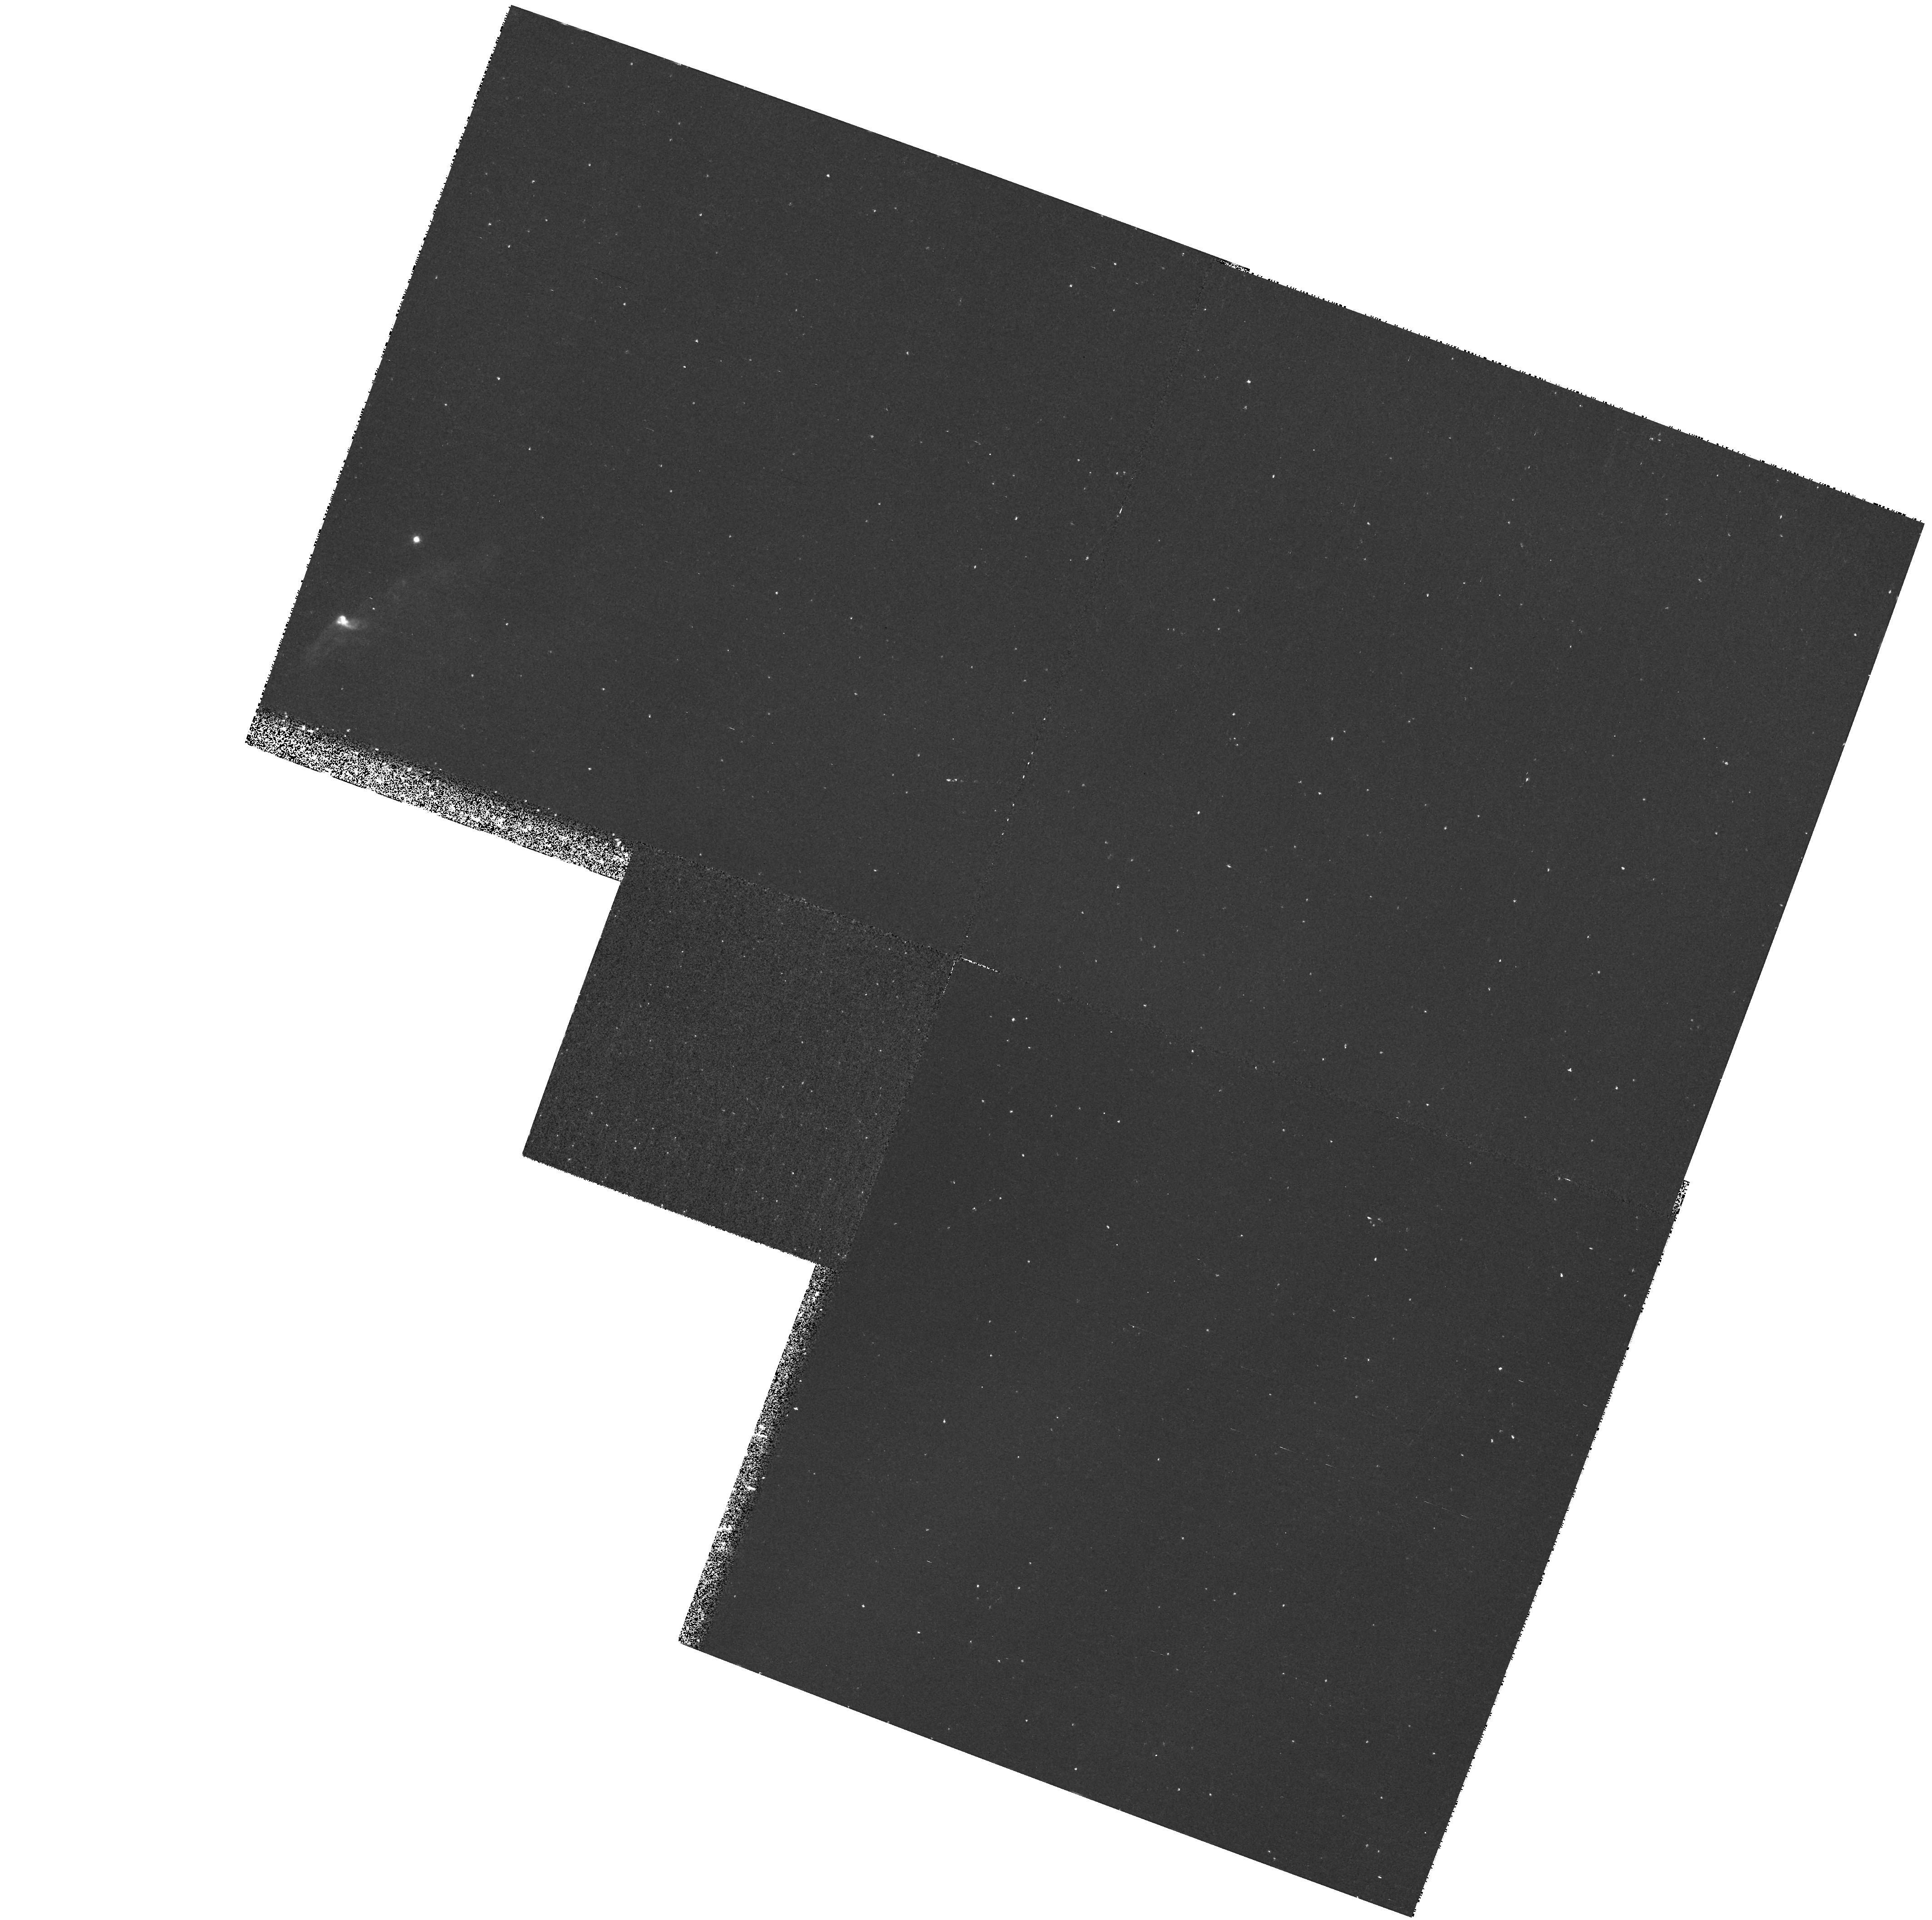
Target: field at RA 84.072°, Dec -6.705°. Instrument: WFPC2/PC. Filter: F656N. Exposure: 37 min. Observation ID: hst_7580_01_wfpc2_pc_f656n_u4sw01

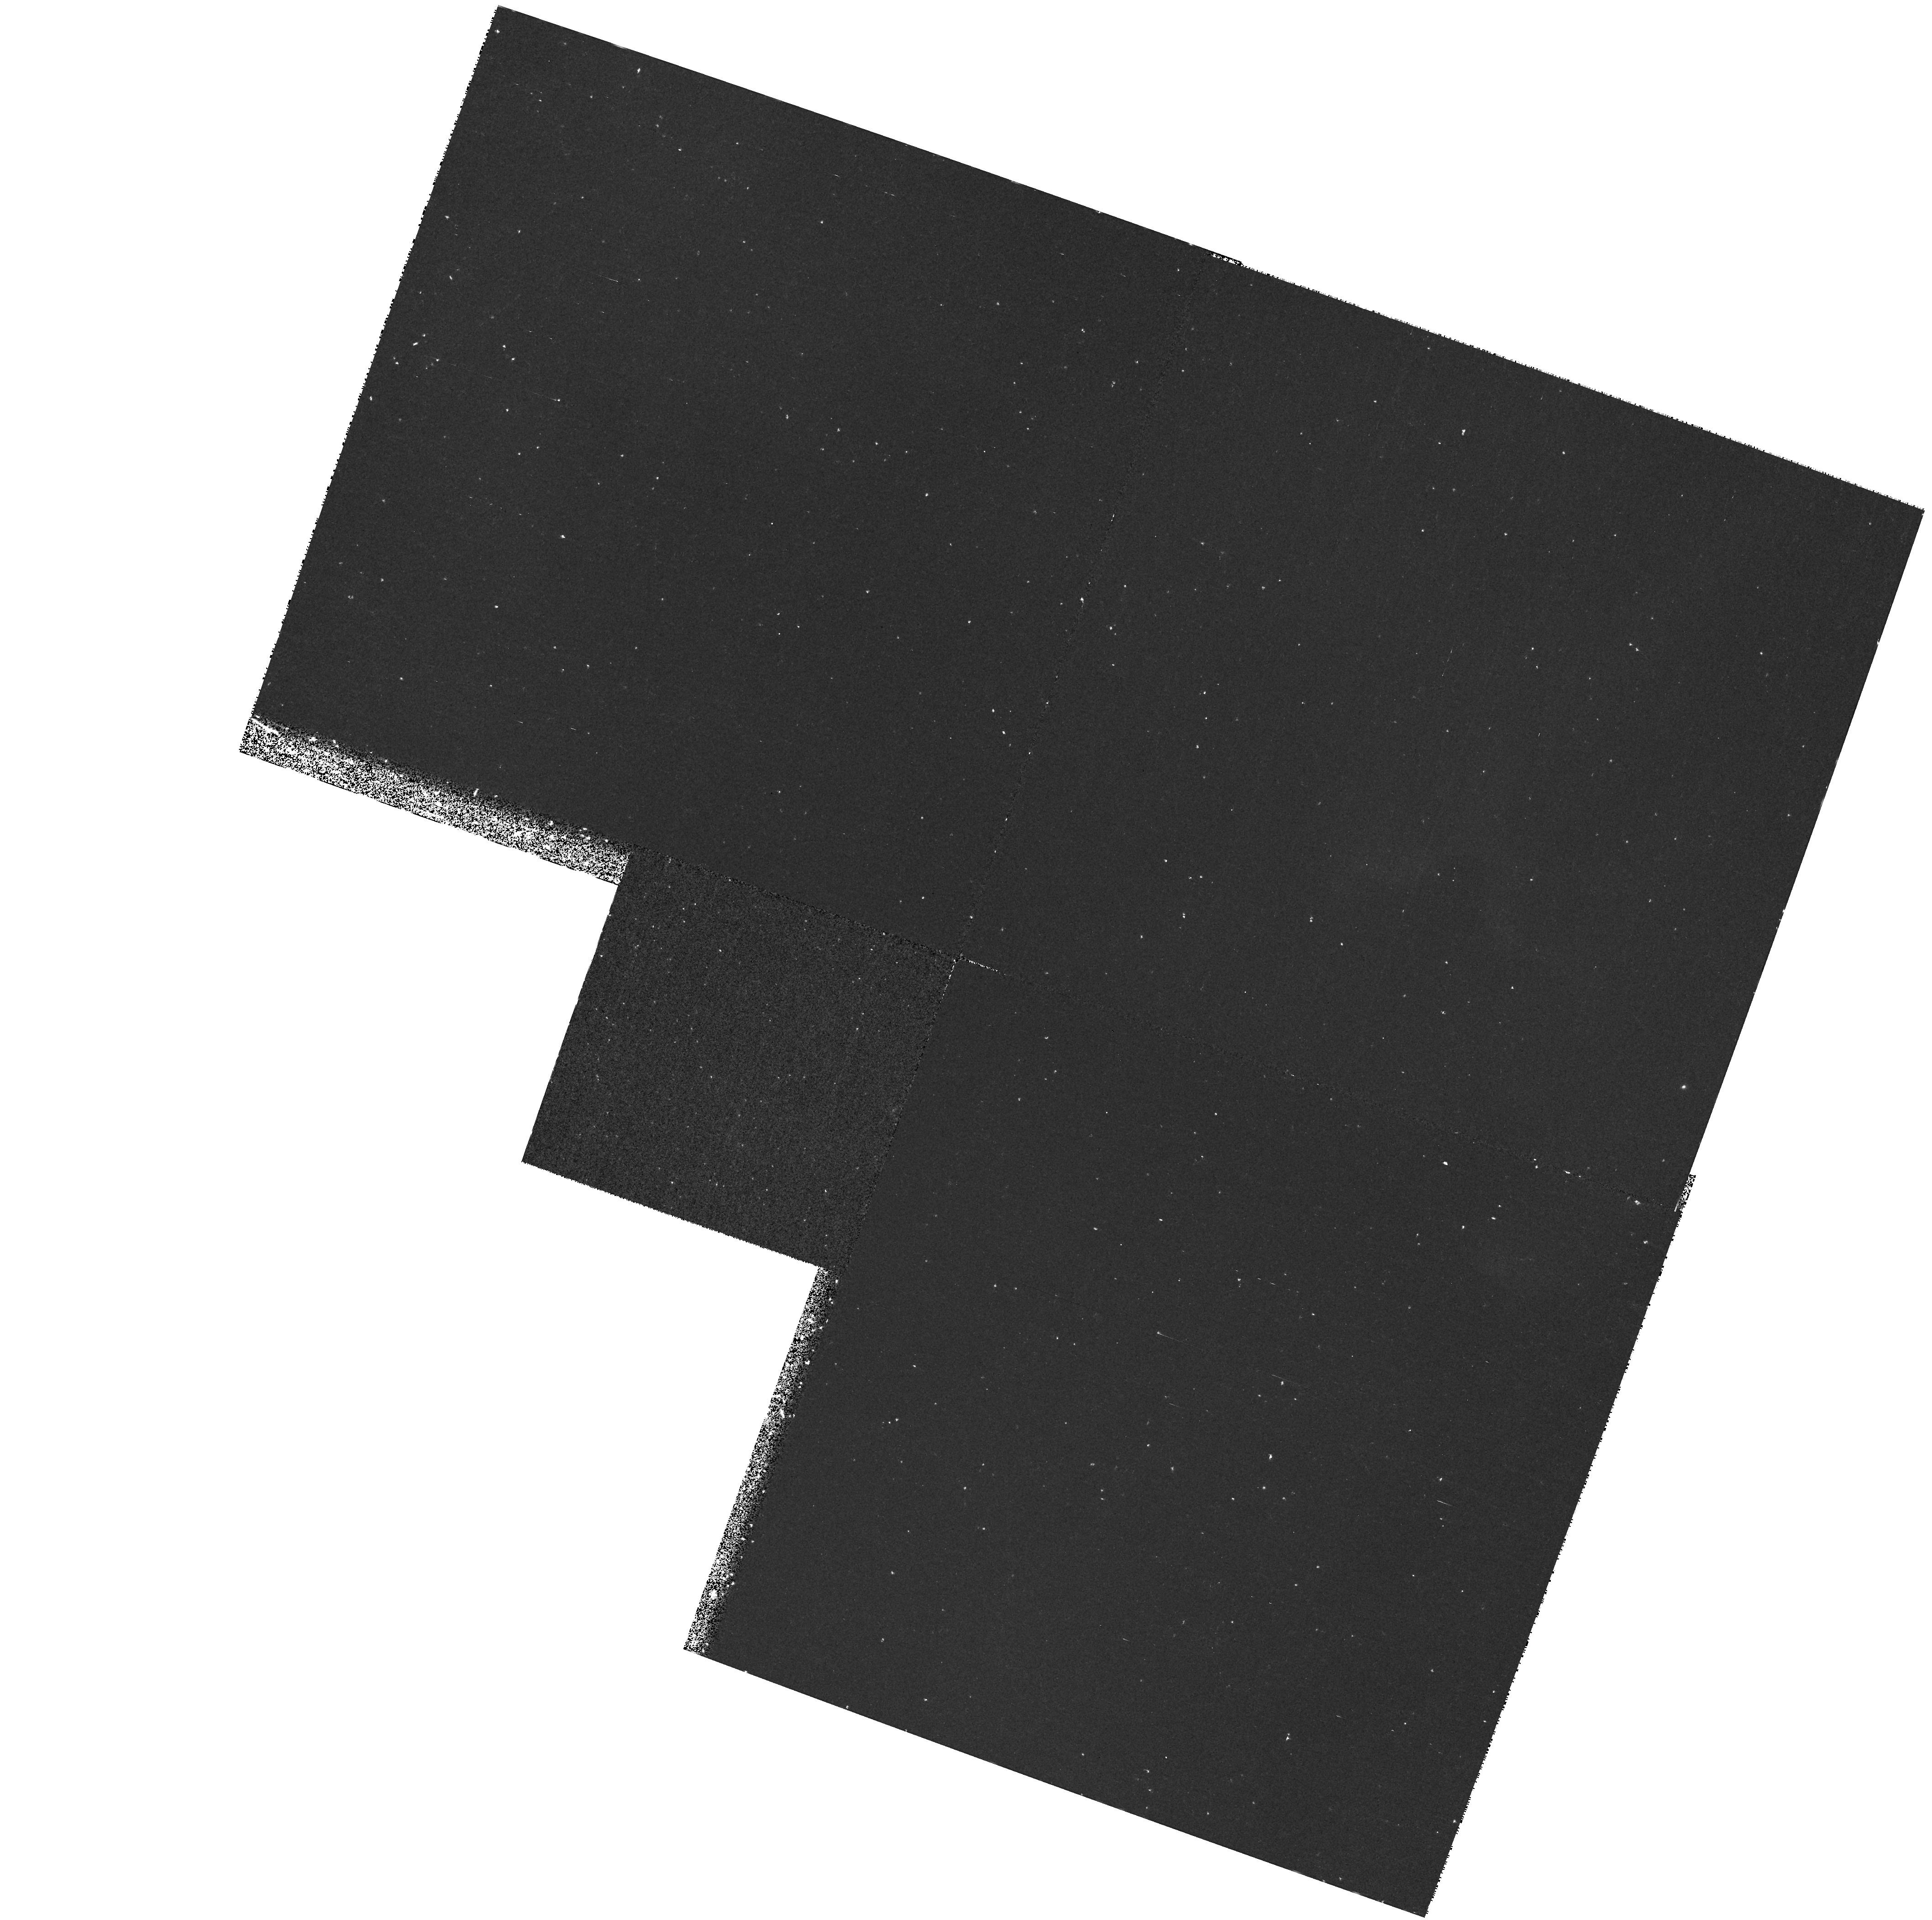
Target: field at RA 84.052°, Dec -6.671°. Instrument: WFPC2/PC. Filter: F656N. Exposure: 37 min. Observation ID: hst_7580_02_wfpc2_pc_f656n_u4sw02

UV IMAGING AND SPECTROSCOPY OF HIGH EXCITATION HERBIG-HARO OBJECTS (PI: Kimble, Randy A.)

We will use STIS far UV imaging and long-slit spectroscopy to investigate the morphology and physical conditions in high excitation Herbig-Haro objects. FUV imaging in a bandpass containing the CIV emission line will delineate the morphology of high excitation gas and identify regions suitable for followup spectroscopy. Low resolution (G140L) long-slit spectroscopy will identify and map the various ionic and molecular components of the FUV emission. Medium resolution (G140M) long-slit spectroscopy will provide maps of the velocity structure in the CIV emission and will probe the physical conditions producing fluorescent emission from molecular hydrogen.